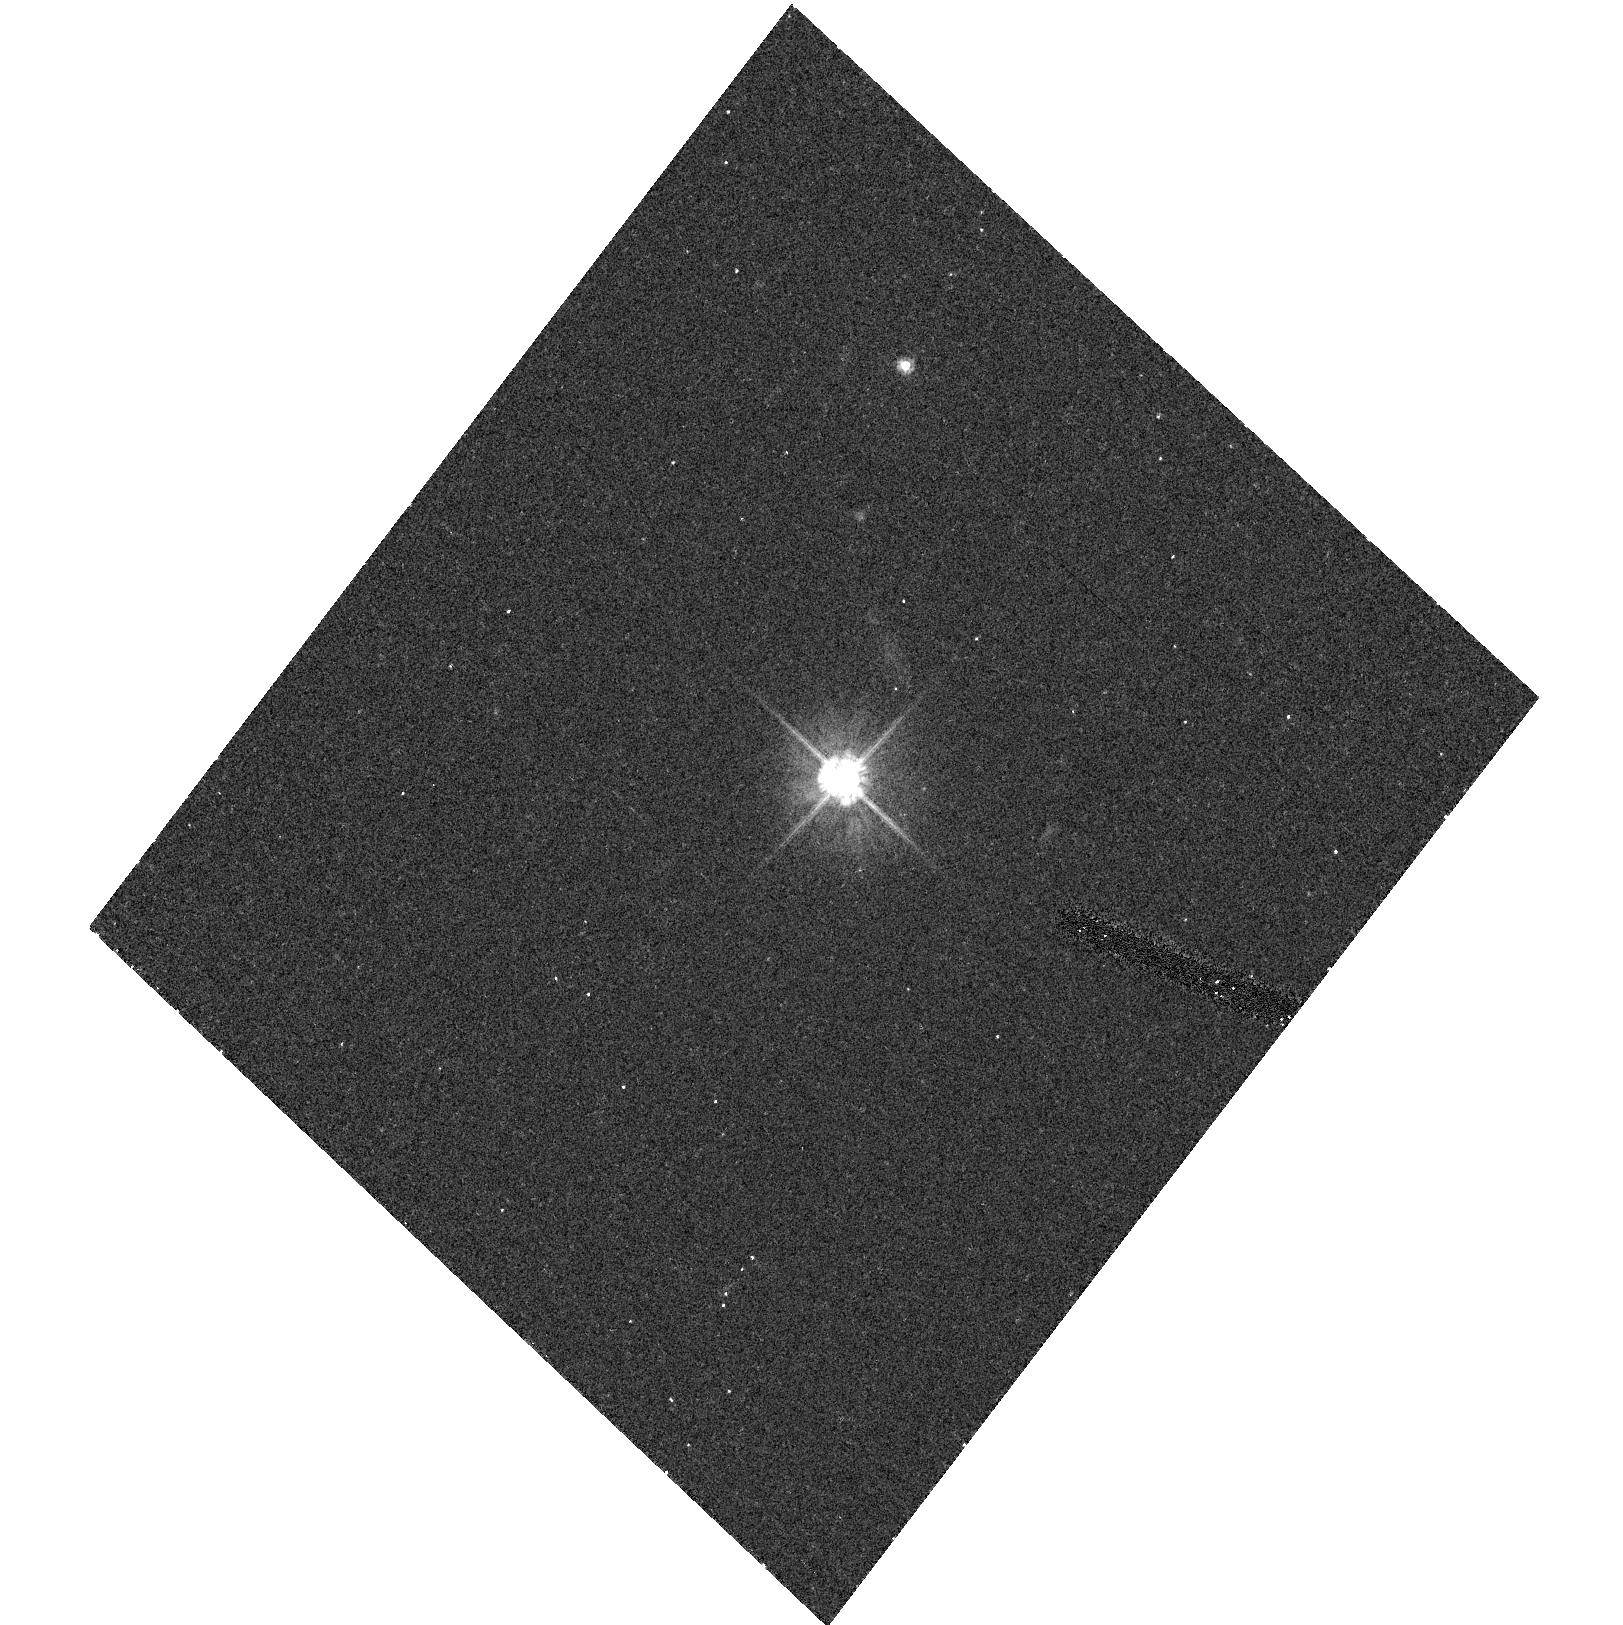
Target: MH2136-428. Instrument: ACS/HRC. Filter: F475W. Exposure: 14 min. Observation ID: hst_9494_01_acs_hrc_f475w_j8dc01

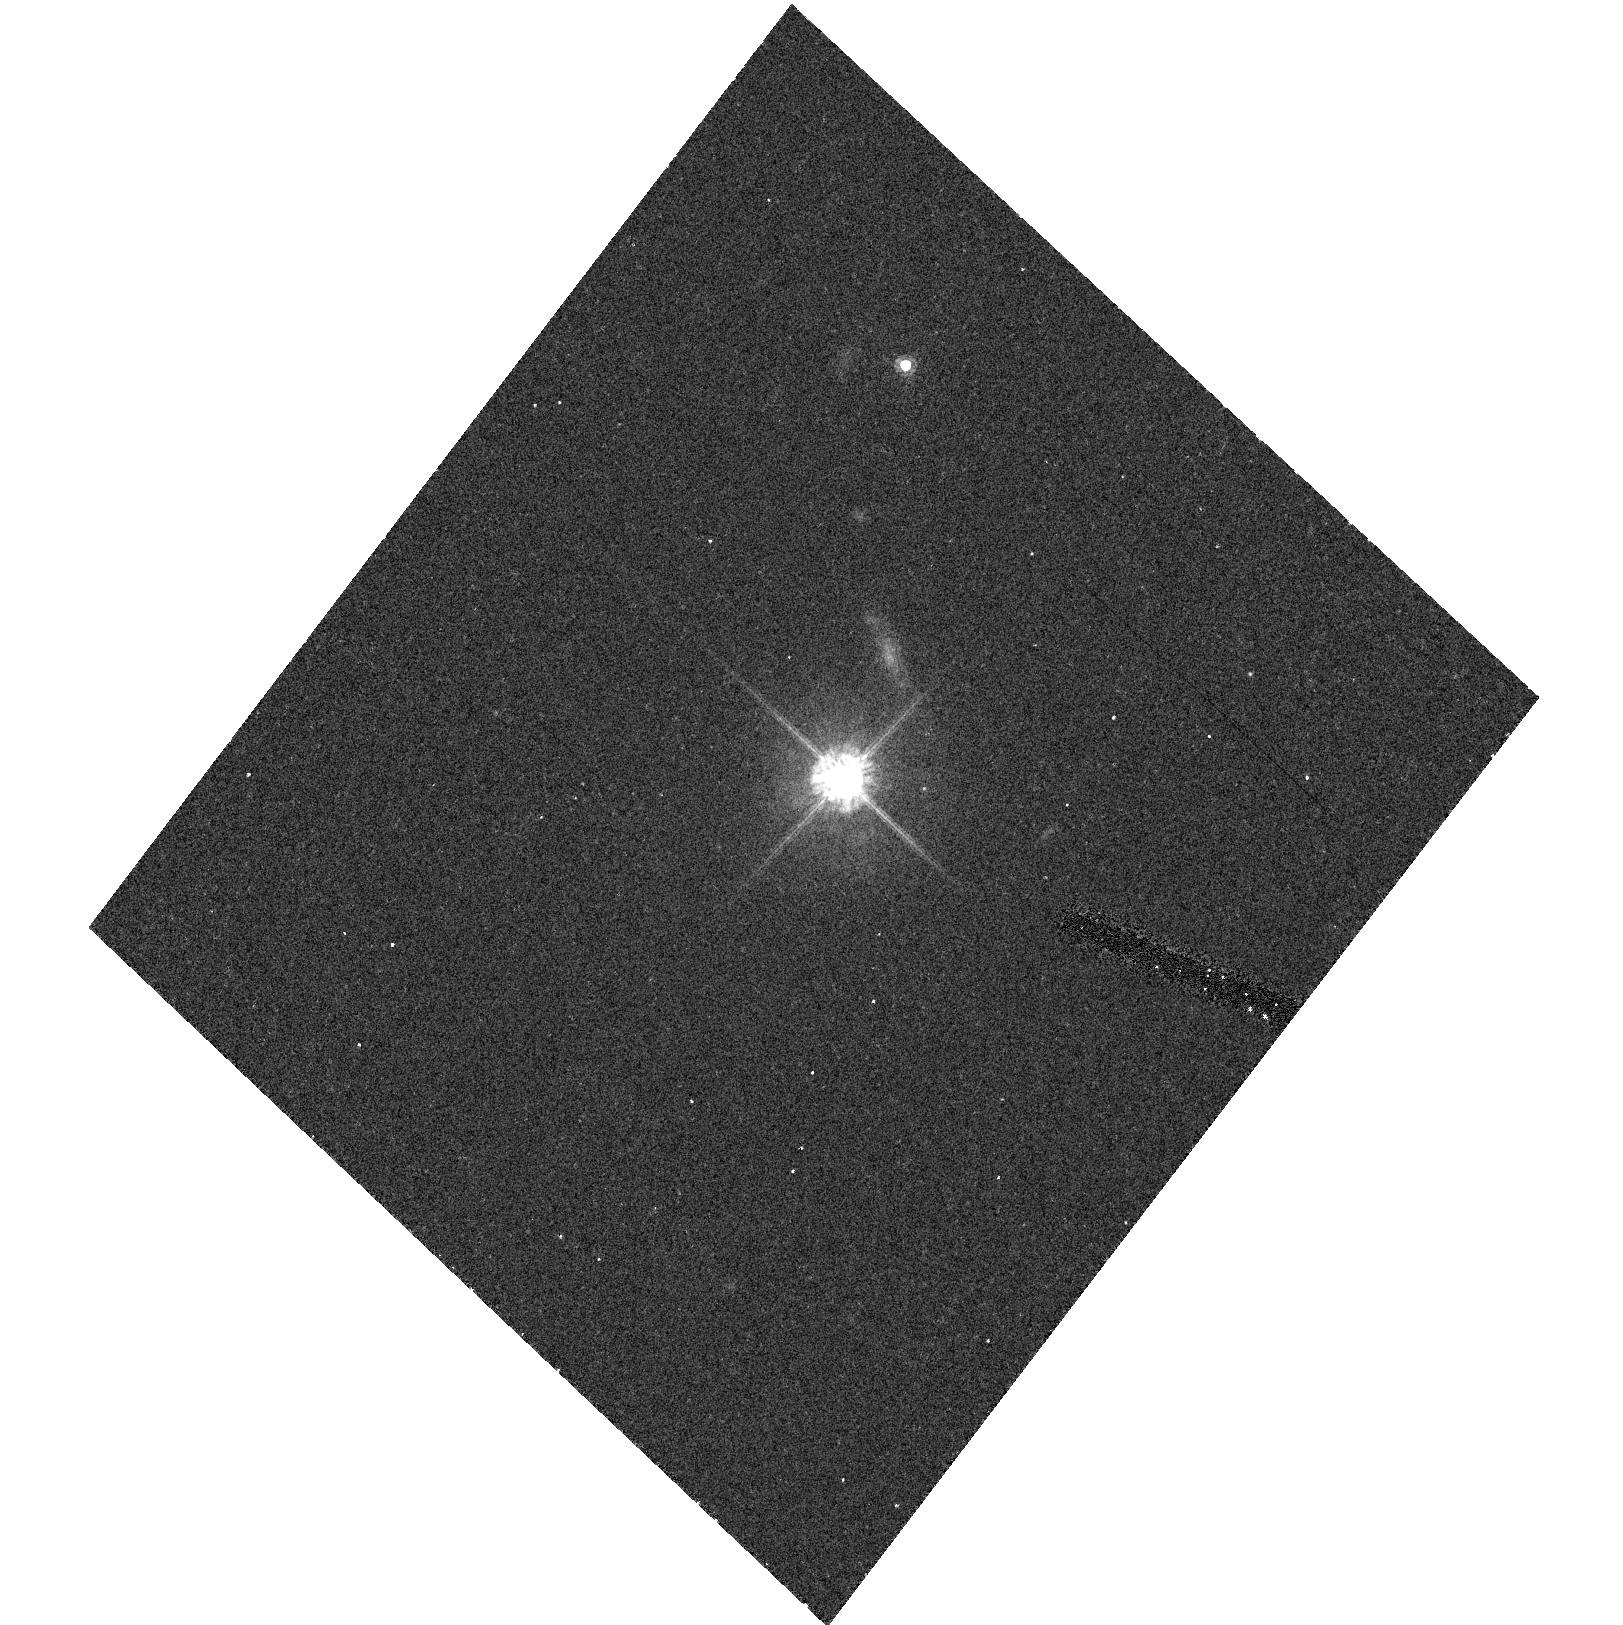
Target: MH2136-428. Instrument: ACS/HRC. Filter: F625W. Exposure: 13 min. Observation ID: hst_9494_01_acs_hrc_f625w_j8dc01

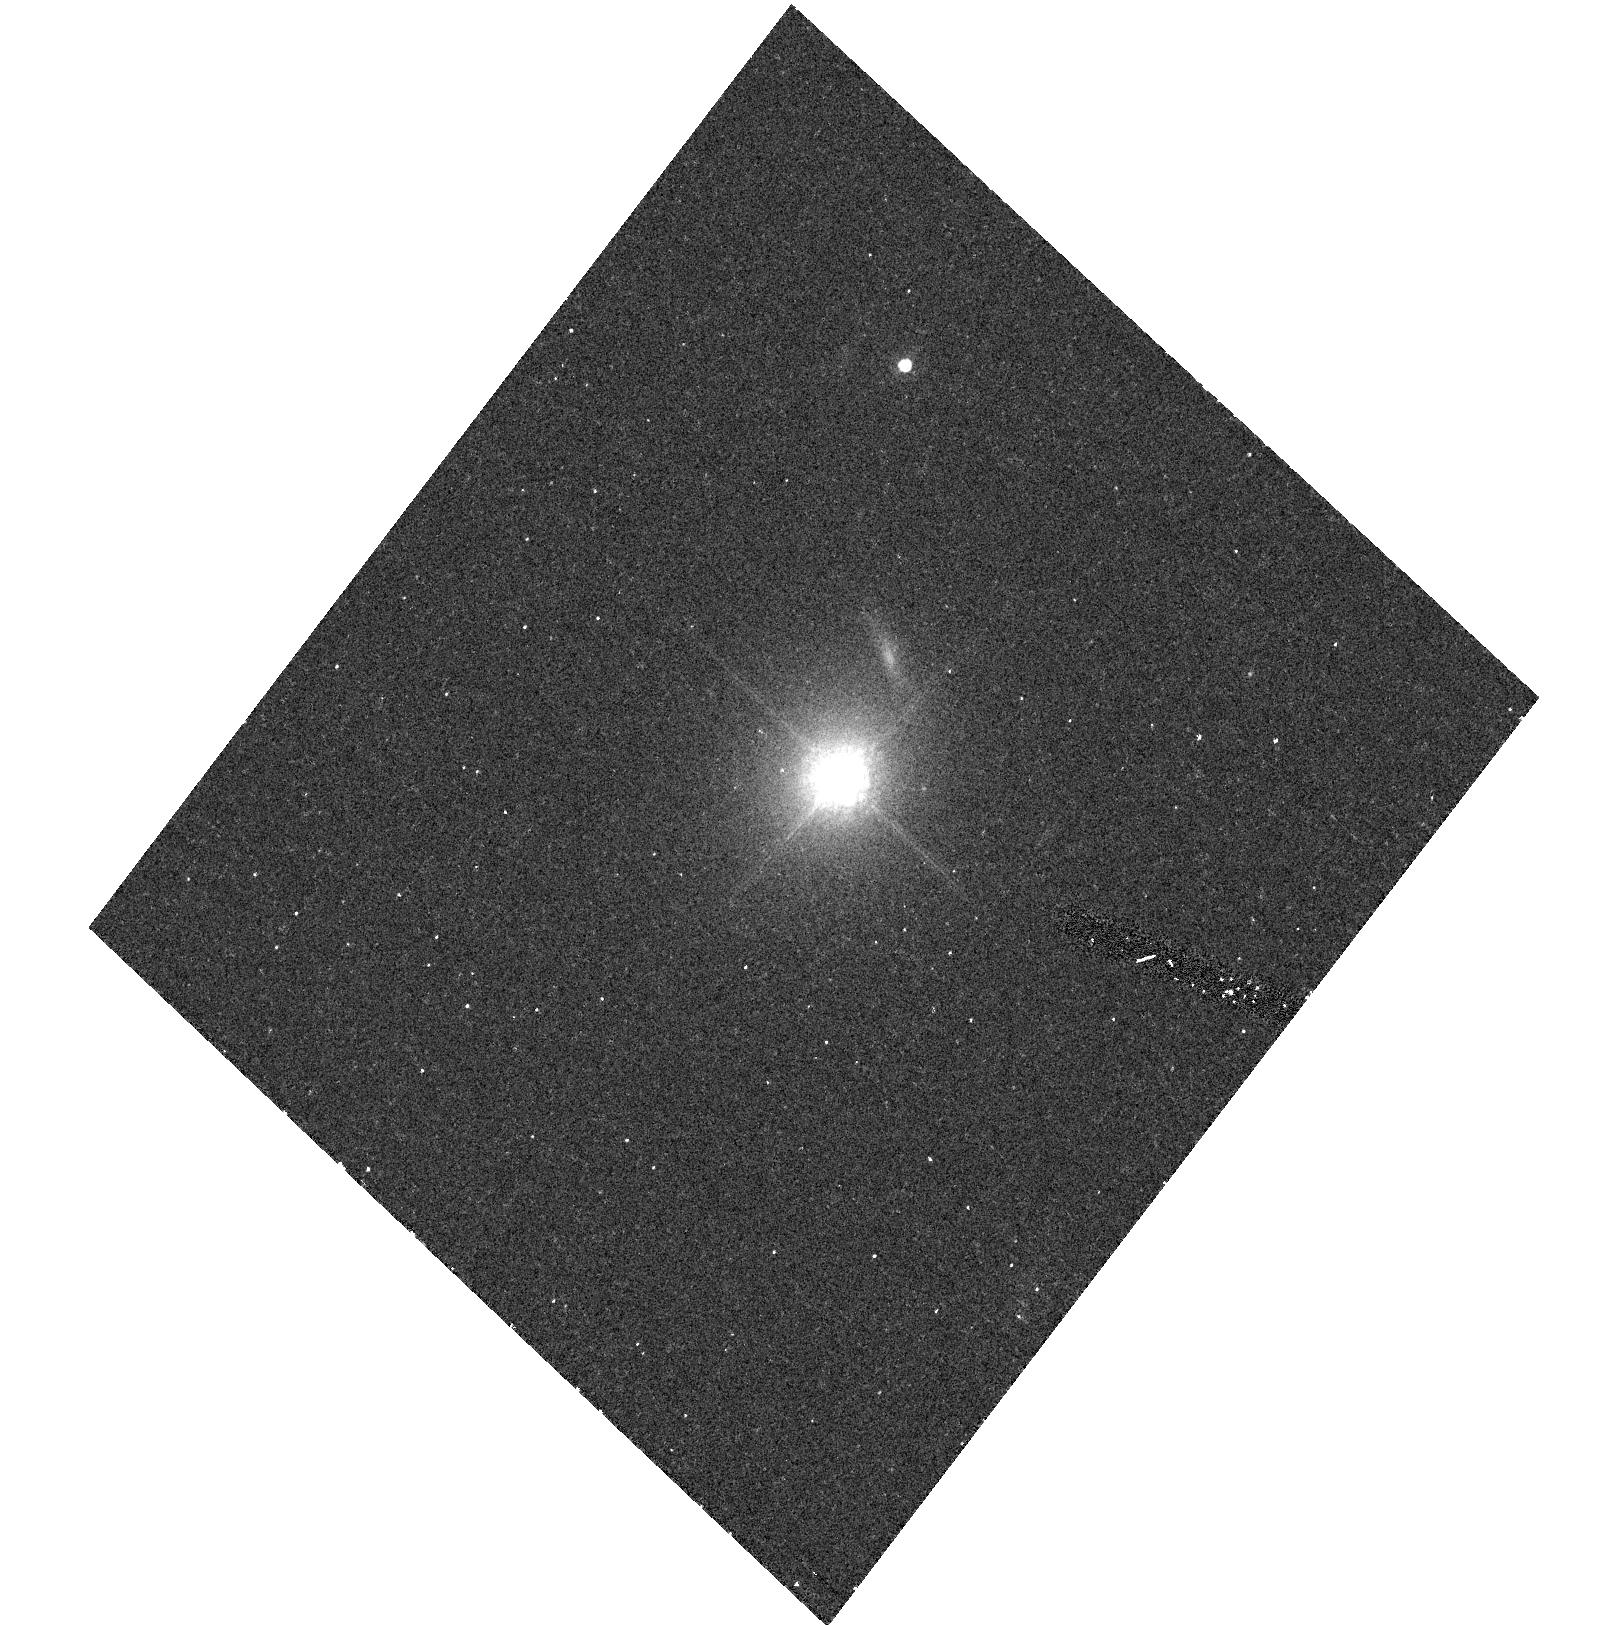
Target: MH2136-428. Instrument: ACS/HRC. Filter: F850LP. Exposure: 16 min. Observation ID: hst_9494_01_acs_hrc_f850lp_j8dc01

ACS Observations of the Optical Jet of MH 2136-428 (PI: Padovani, Paolo)

The total number of well-established extragalactic jets is less than twenty, and of these only a handful are blazars. We propose here to use ACS (one orbit) to image in three bands the newly discovered optical jet in the BL Lac object MH 2136-428. This is the first time that an optical jet has been discovered in a completely featureless blazar, that is in an object whose nucleus is particularly highly beamed and/or whose accretion disk power is extremely low. Moreover, our source has a radio flux more than an order of magnitude fainter than those typical of the other blazars with optical jets, allowing us to study an intrinsically weaker jet. Our goals include the study of the jet morphology, its spectral energy distribution, and the relationship between the jet properties in blazar and non-blazar sources, extremely relevant for unified schemes. Only HST can provide the resolution required to study such a faint, narrow feature, close to the bright nucleus. We are also asking for 10ks of Chandra observing time to further constrain the jet spectral energy distribution and its underlying emission processes.